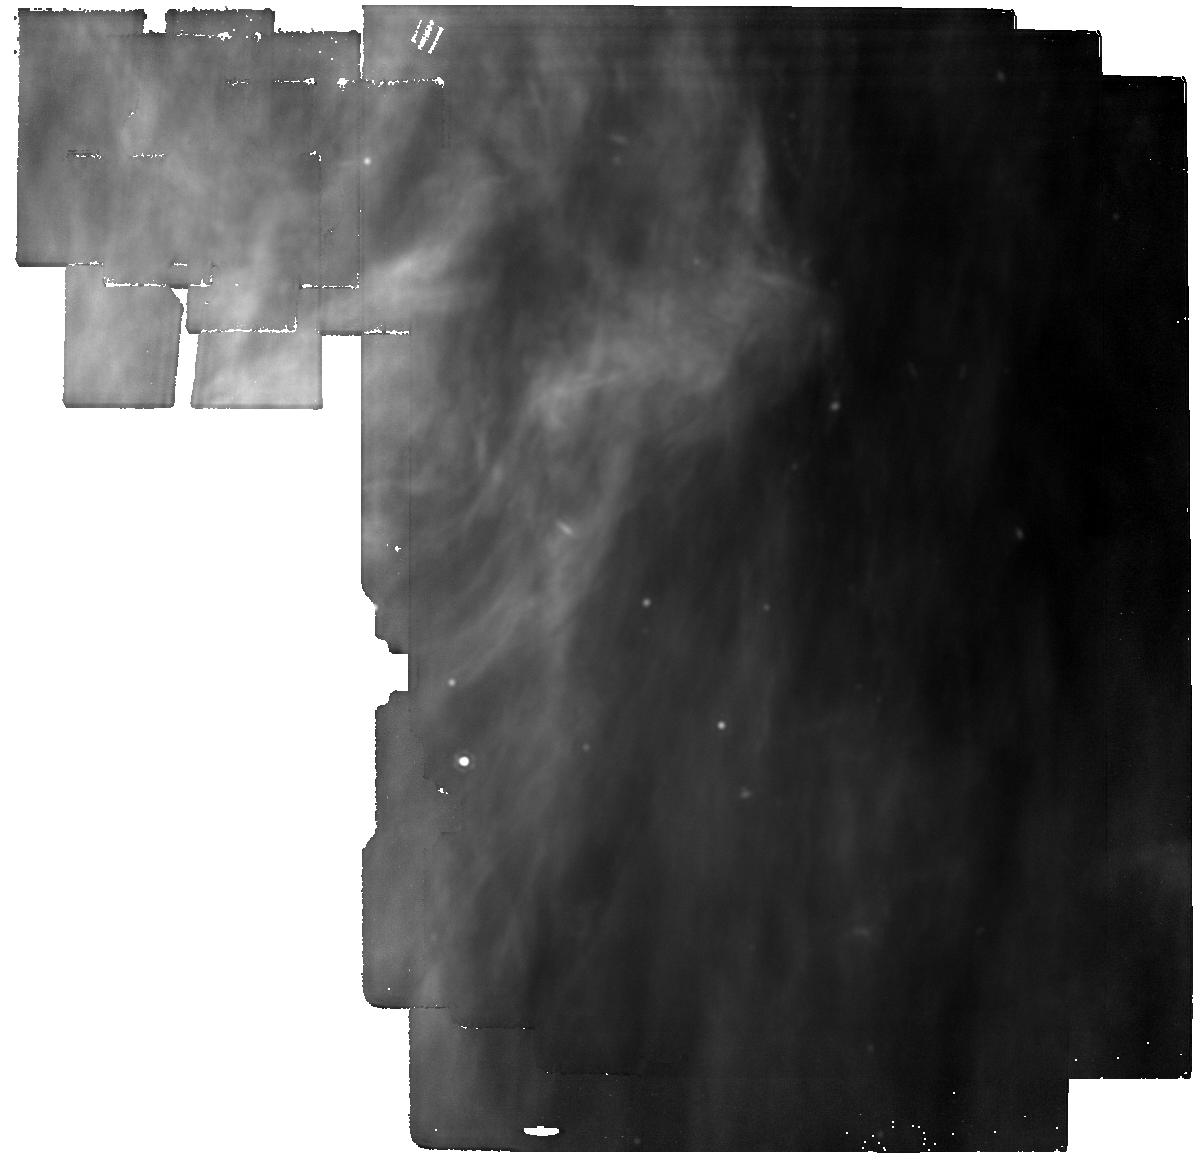
Target: HEFE-MIRI-bkdg
Instrument: MIRI
Filter: F1800W
Exposure: 19 min
Observation ID: jw05804-o035_t025_miri_f1800w

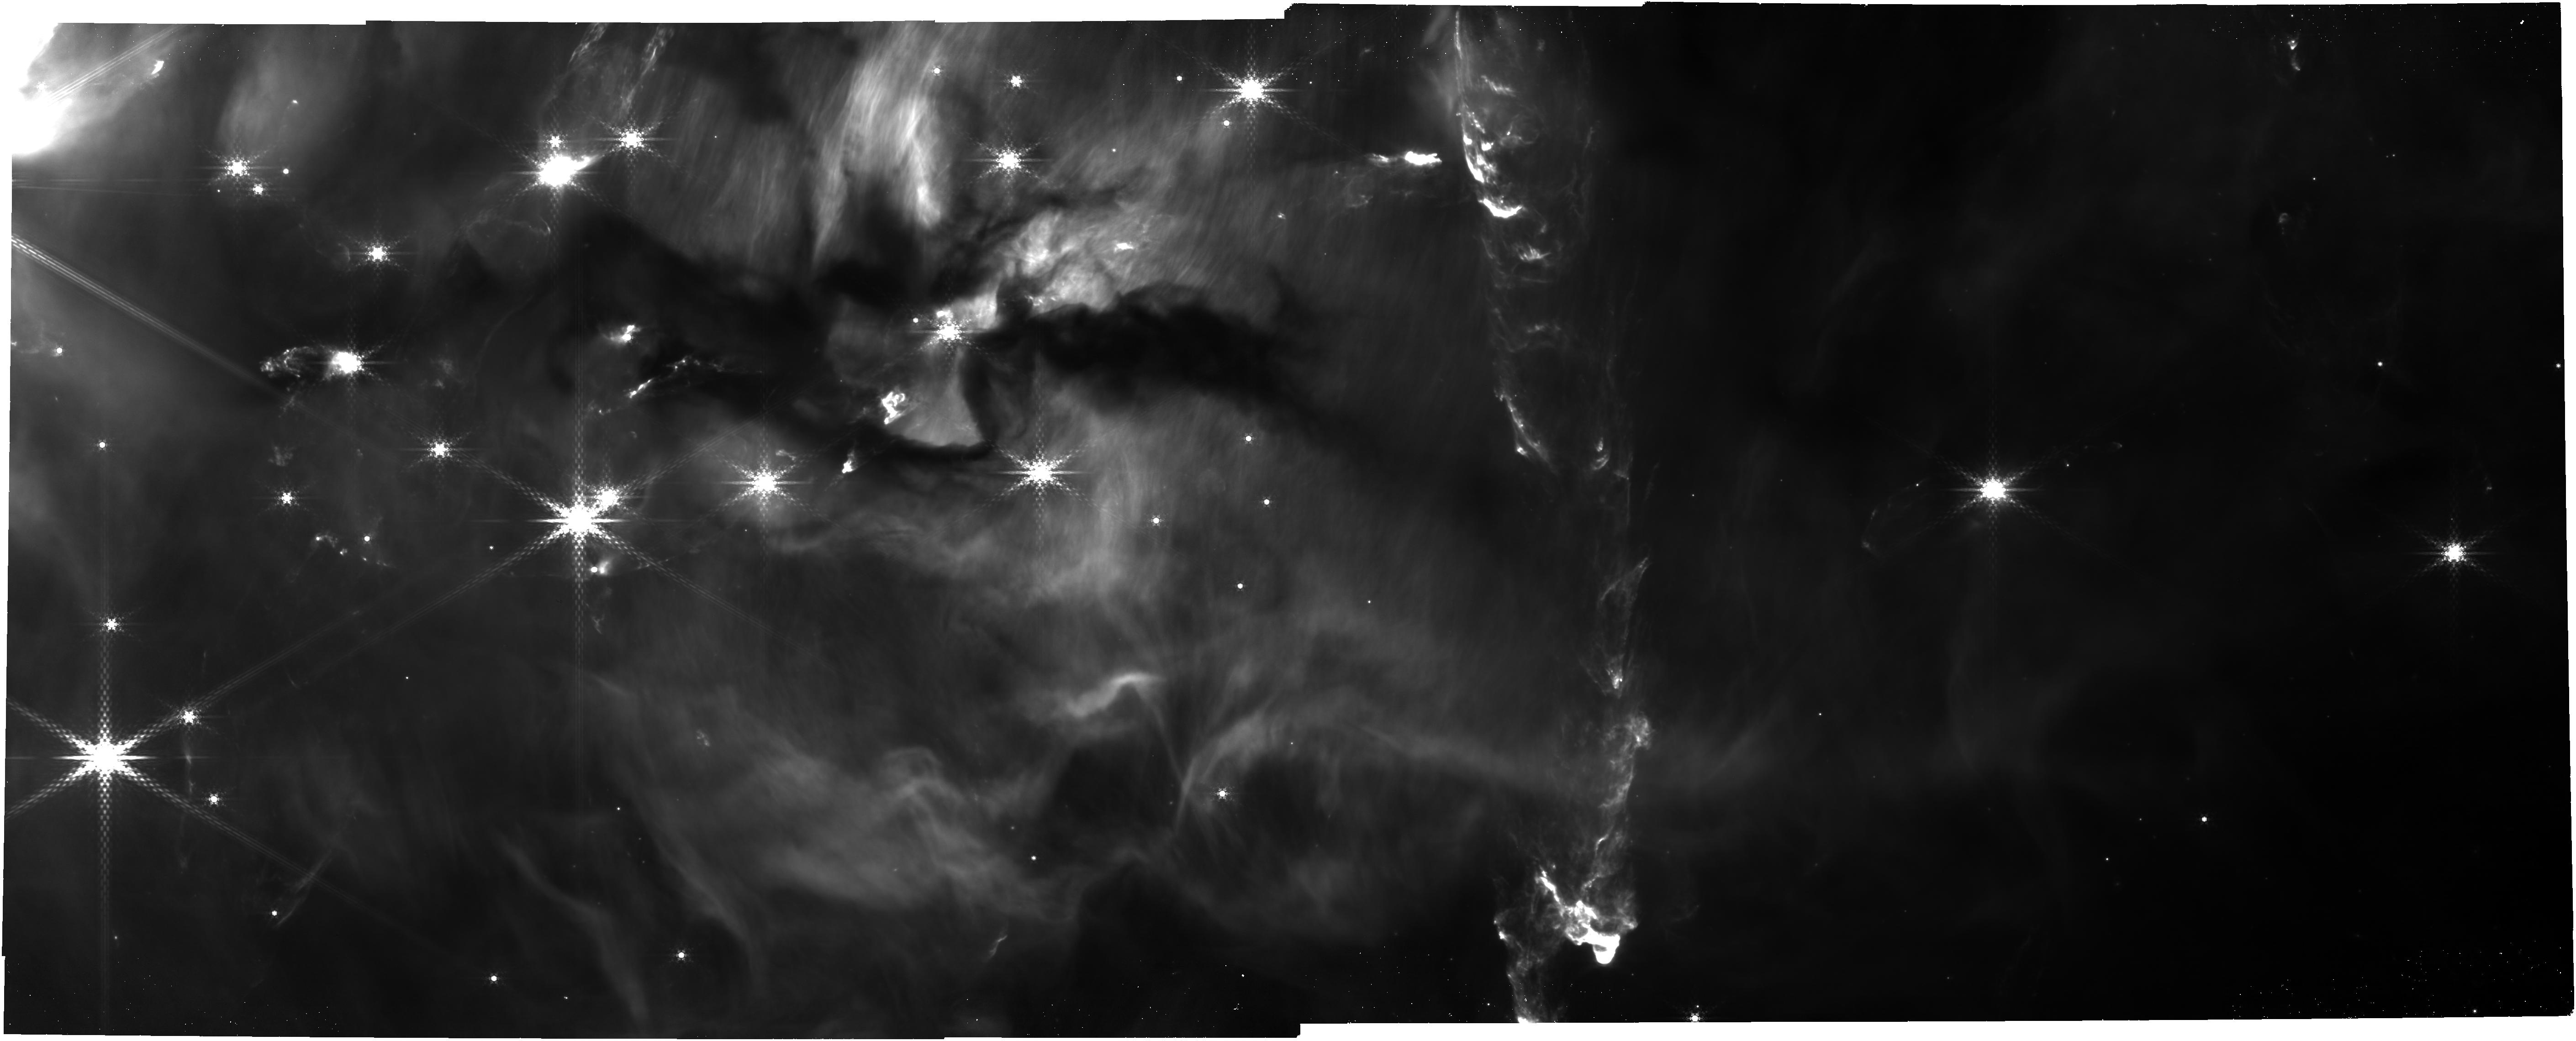
Target: OMC2-NW
Instrument: NIRCAM
Filter: F480M
Exposure: 13 min
Observation ID: jw05804-o005_t005_nircam_clear-f480m

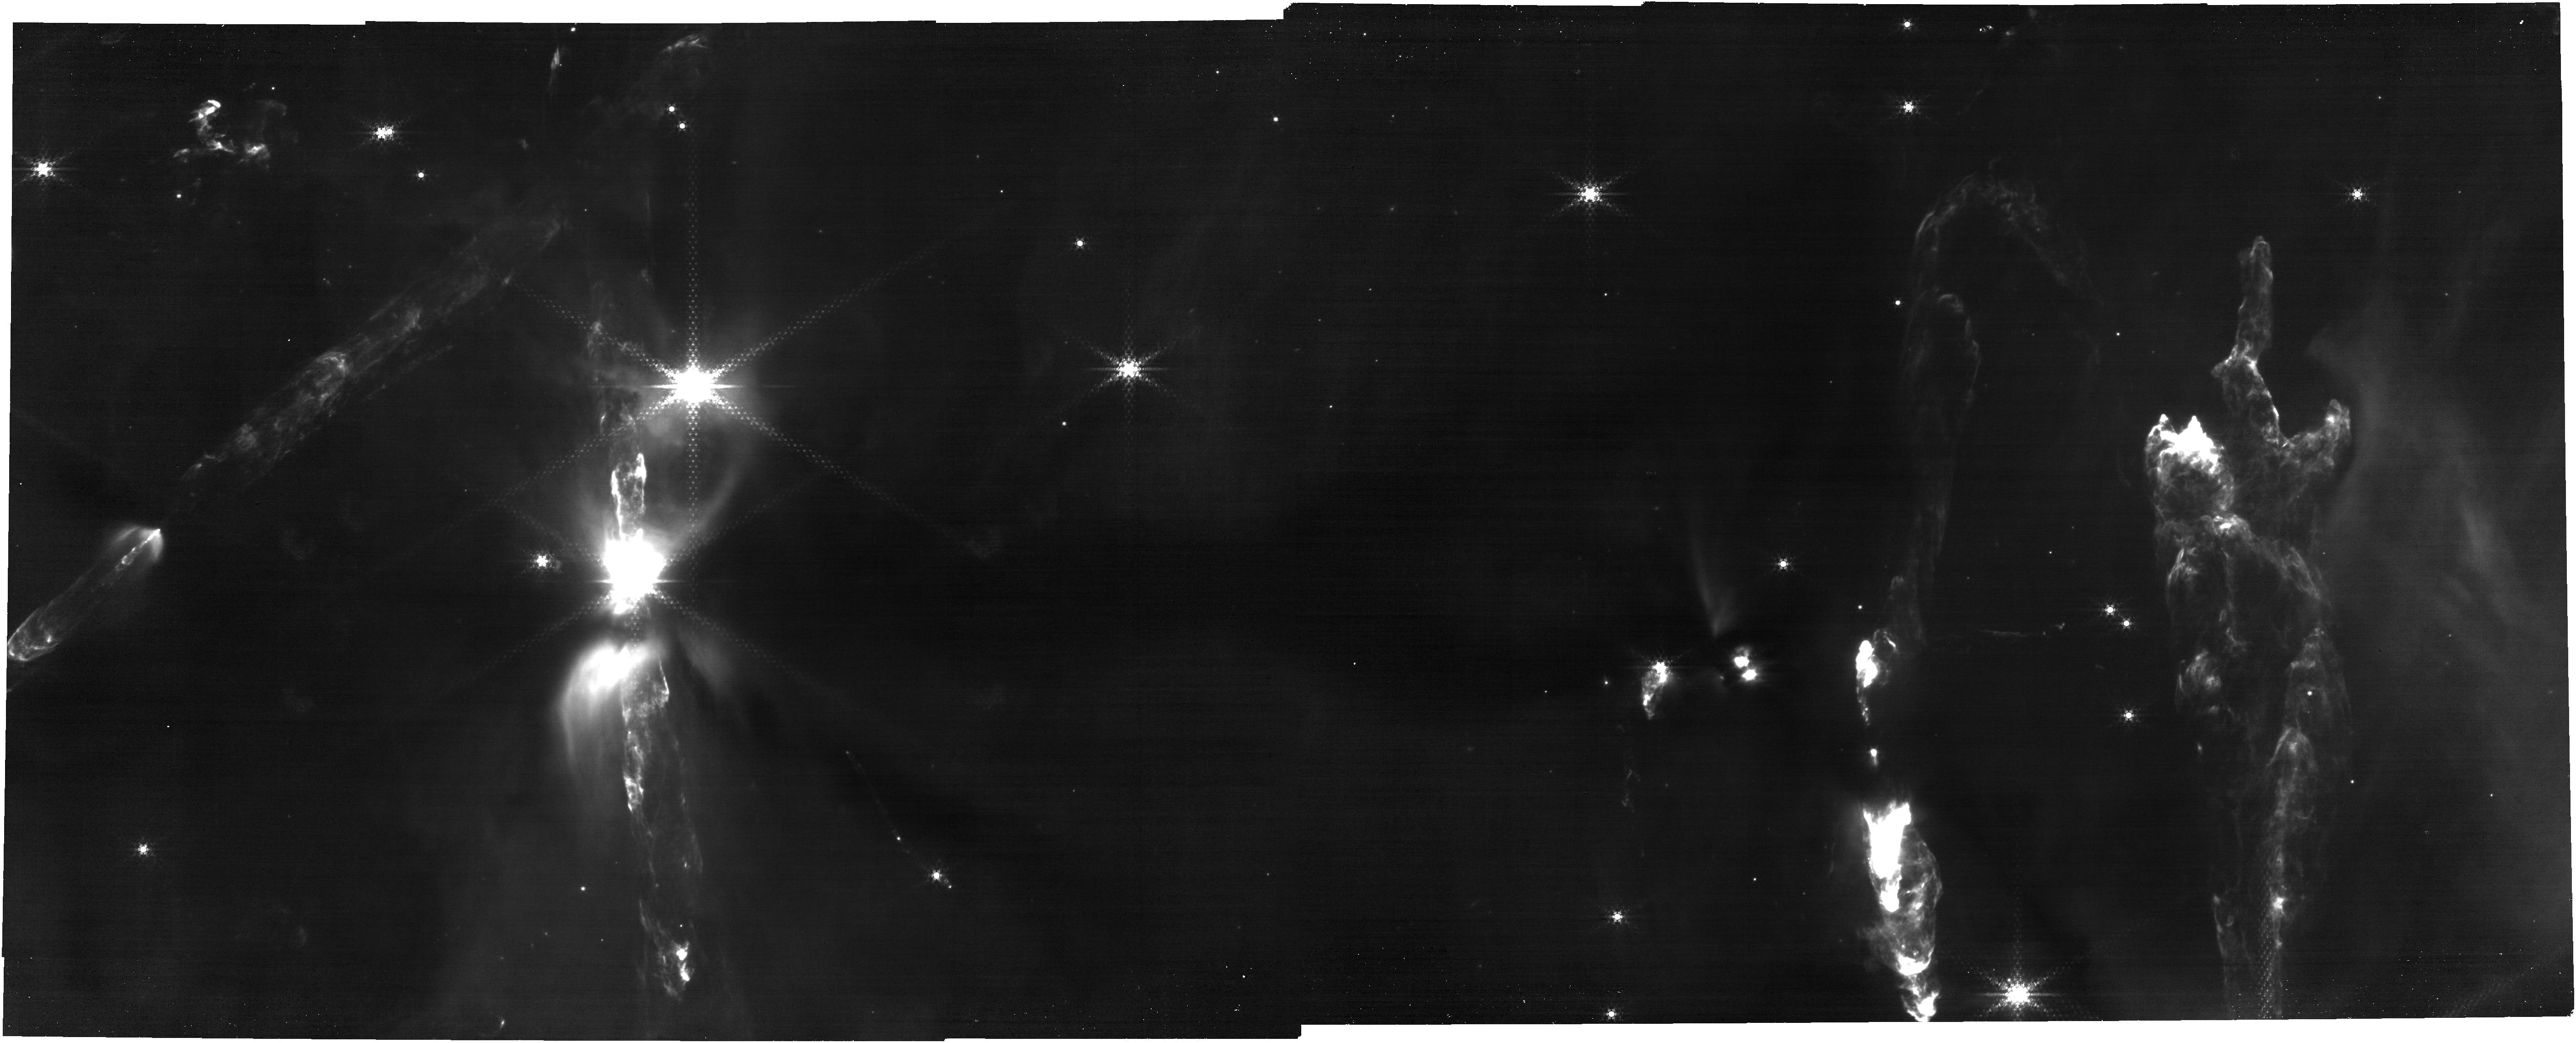
Target: OMC3-SE
Instrument: NIRCAM
Filter: F444W+F470N
Exposure: 14 min
Observation ID: jw05804-o002_t002_nircam_f444w-f470n

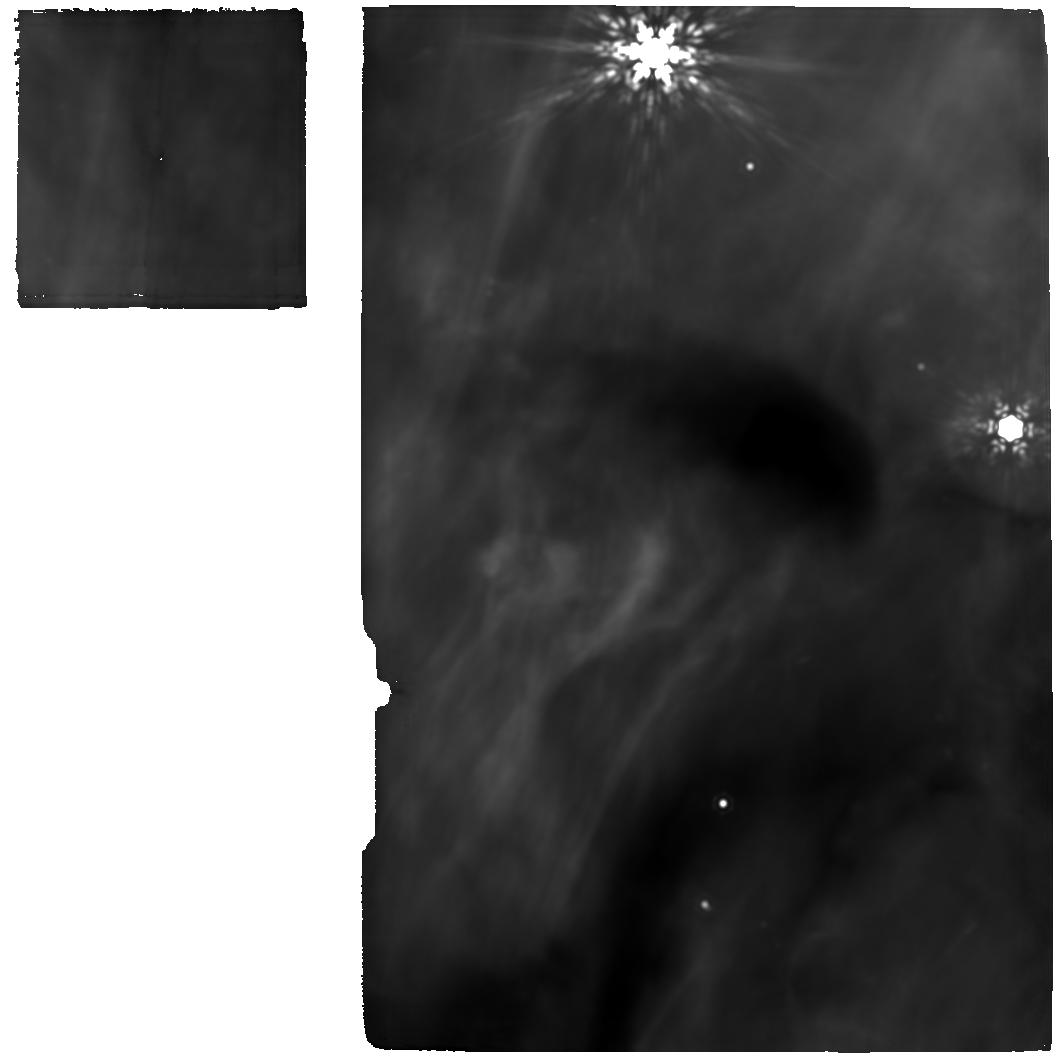
Target: HOPS-95-MIRI
Instrument: MIRI
Filter: F1800W
Exposure: 1.3 h
Observation ID: jw05804-o028_t034_miri_f1800w

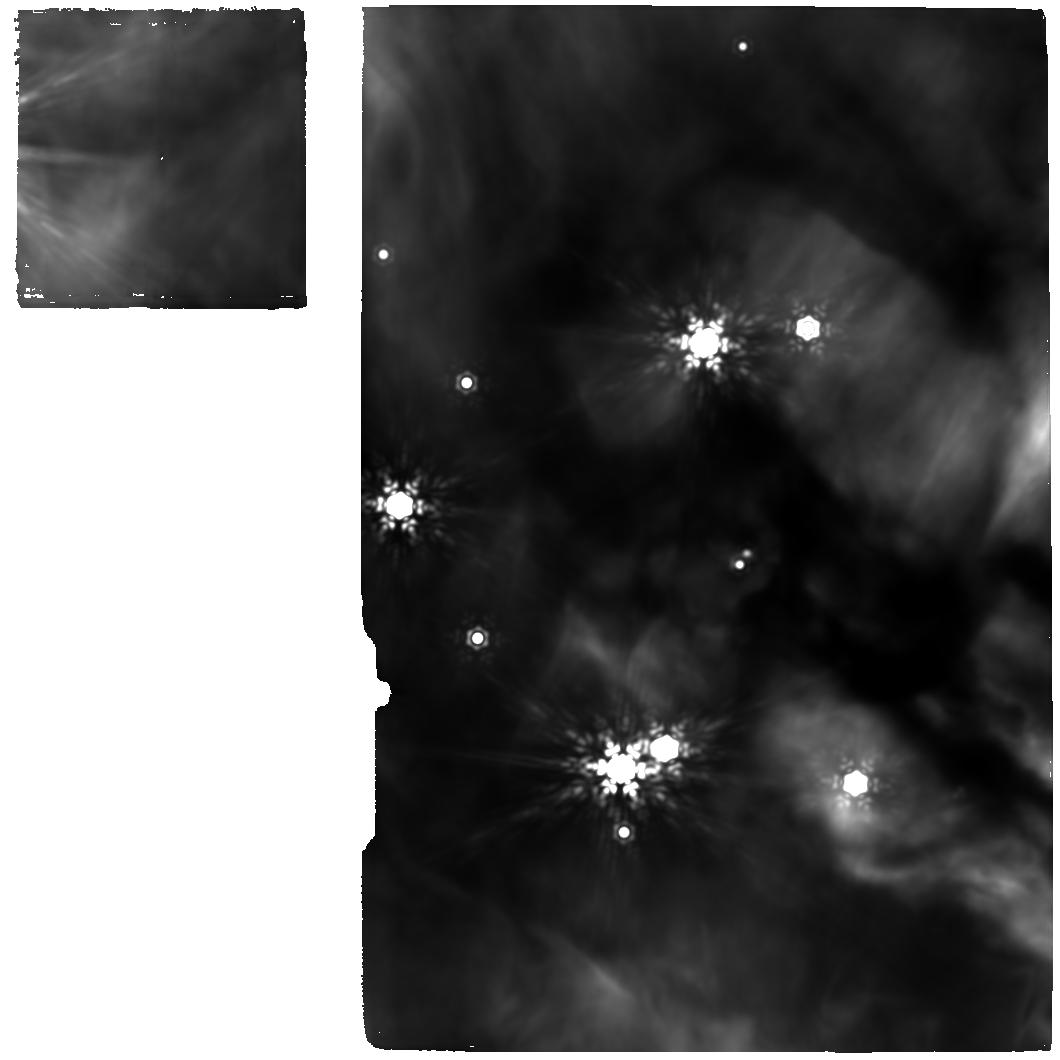
Target: HOPS-73-MIRI
Instrument: MIRI
Filter: F1800W
Exposure: 1.3 h
Observation ID: jw05804-o014_t027_miri_f1800w

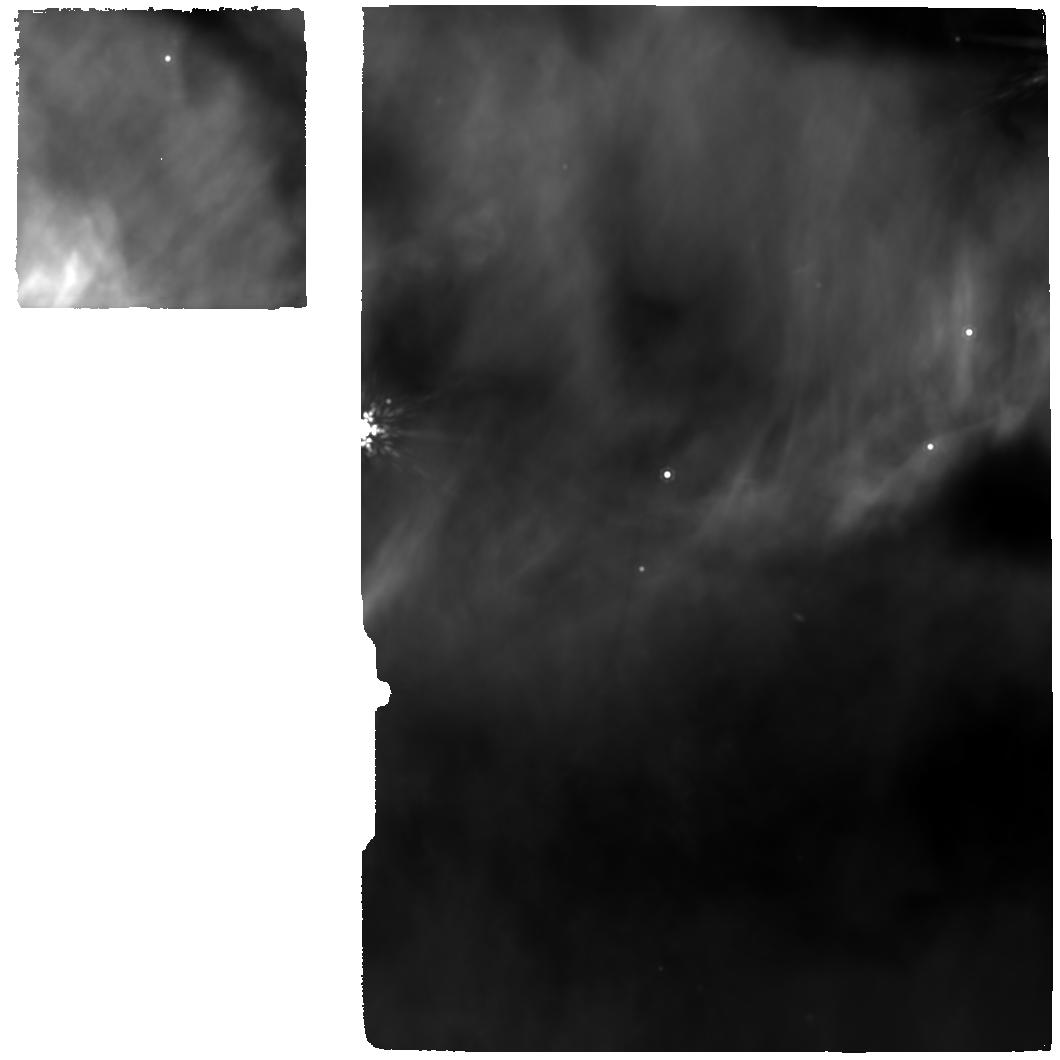
Target: HOPS-87-MIRI
Instrument: MIRI
Filter: F1280W
Exposure: 2.1 h
Observation ID: jw05804-o018_t031_miri_f1280w

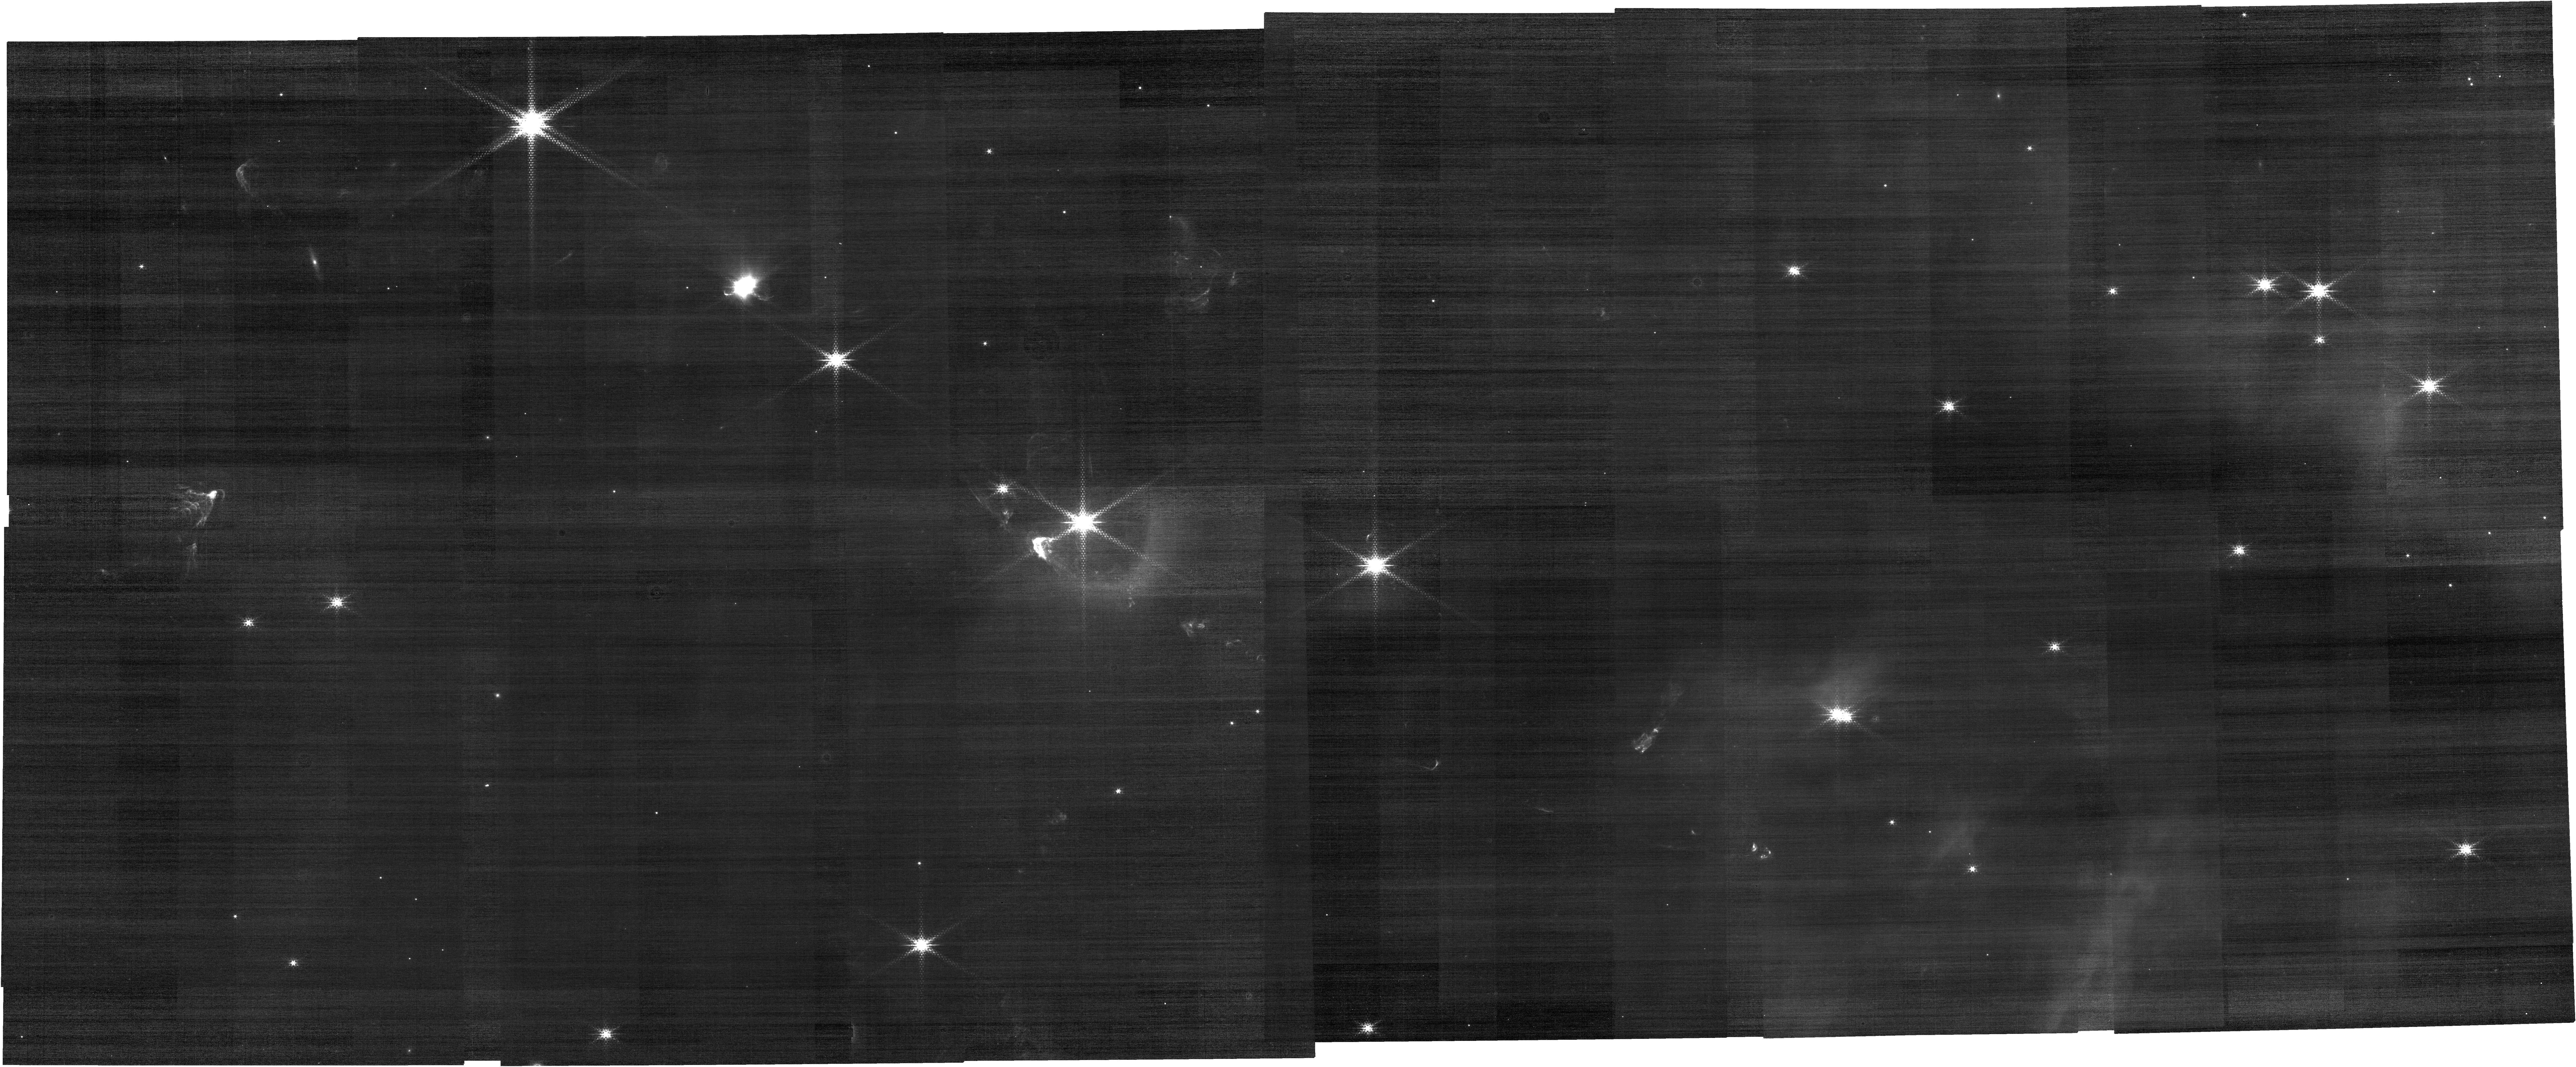
Target: HOPS383
Instrument: NIRCAM
Filter: F212N
Exposure: 14 min
Observation ID: jw05804-o003_t003_nircam_clear-f212n

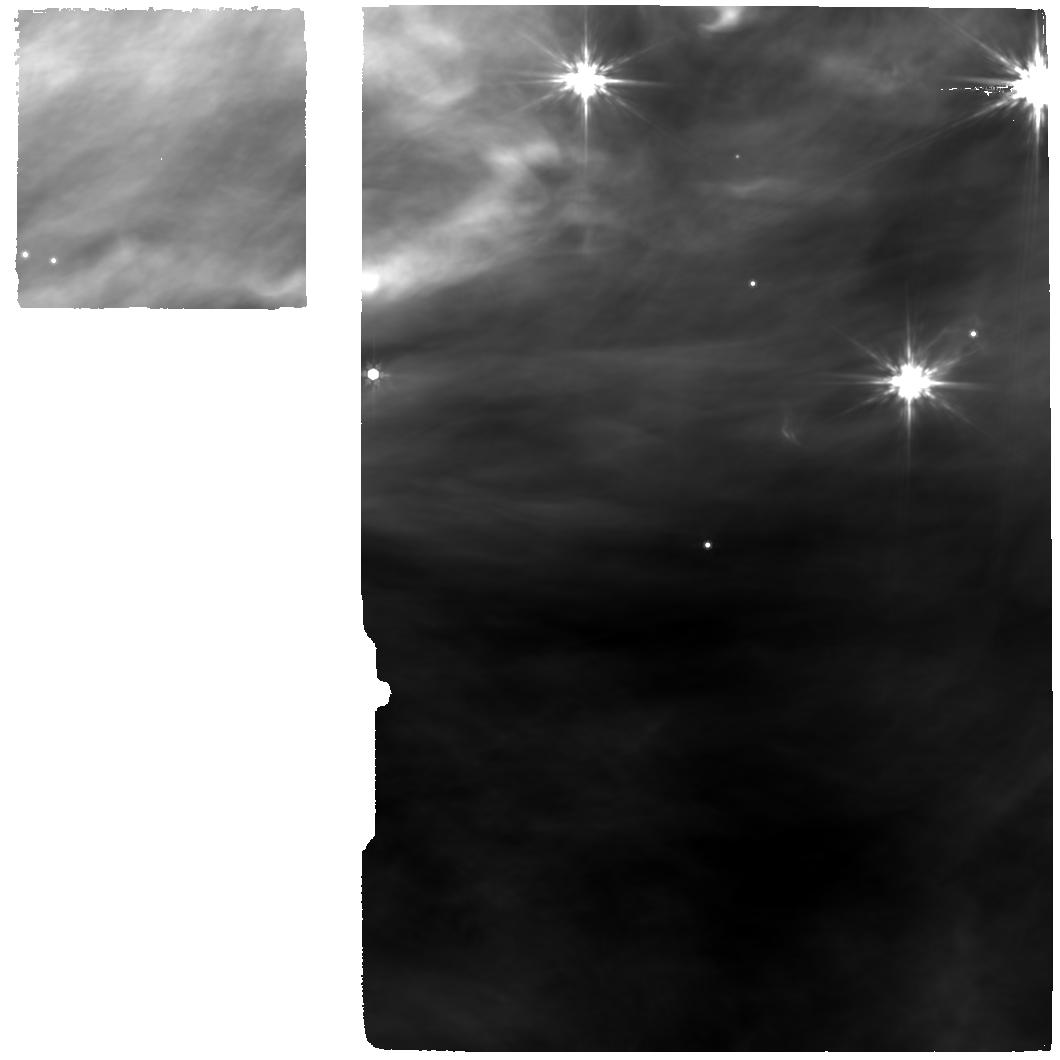
Target: HOPS-108-MIRI
Instrument: MIRI
Filter: F770W
Exposure: 1.2 h
Observation ID: jw05804-o022_t036_miri_f770w

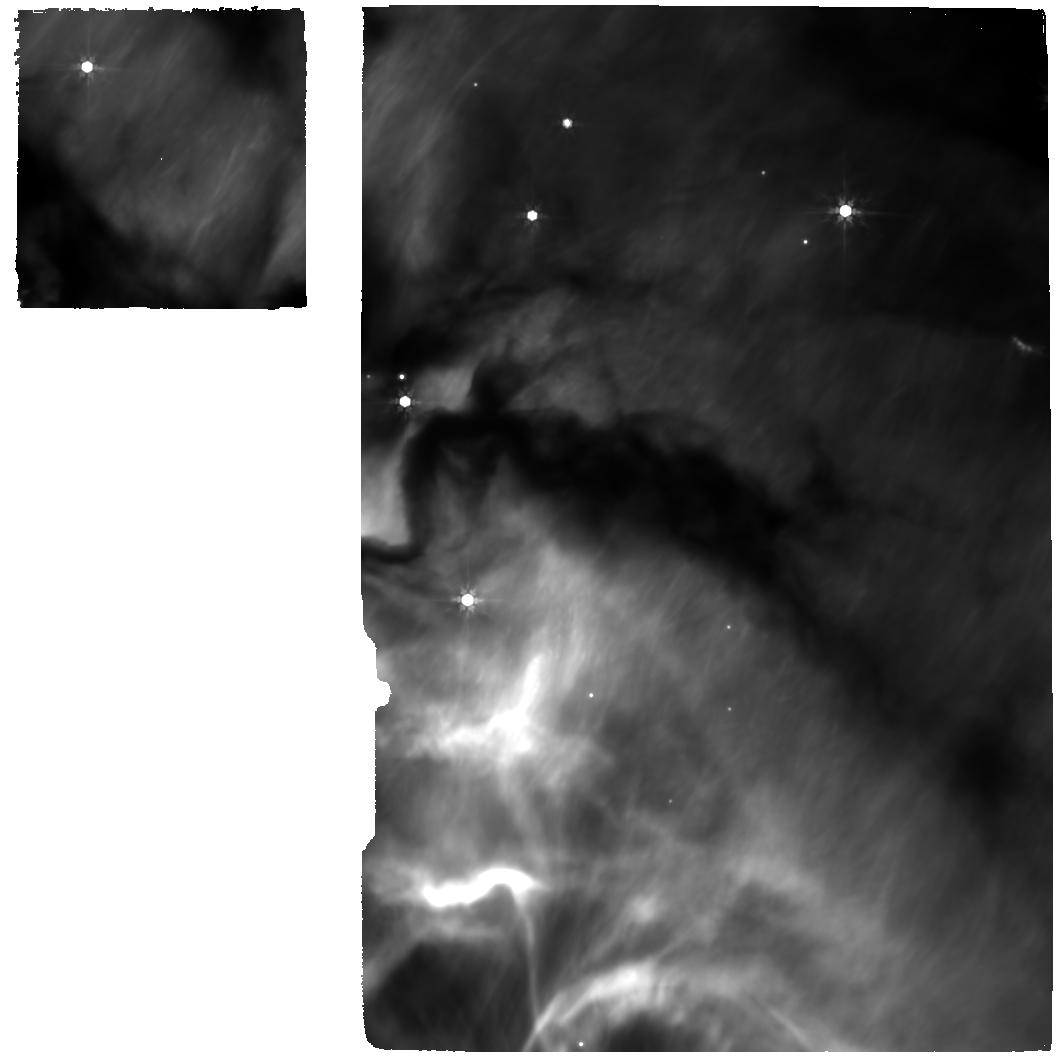
Target: HOPS-78-MIRI
Instrument: MIRI
Filter: F770W
Exposure: 1.3 h
Observation ID: jw05804-o016_t029_miri_f770w

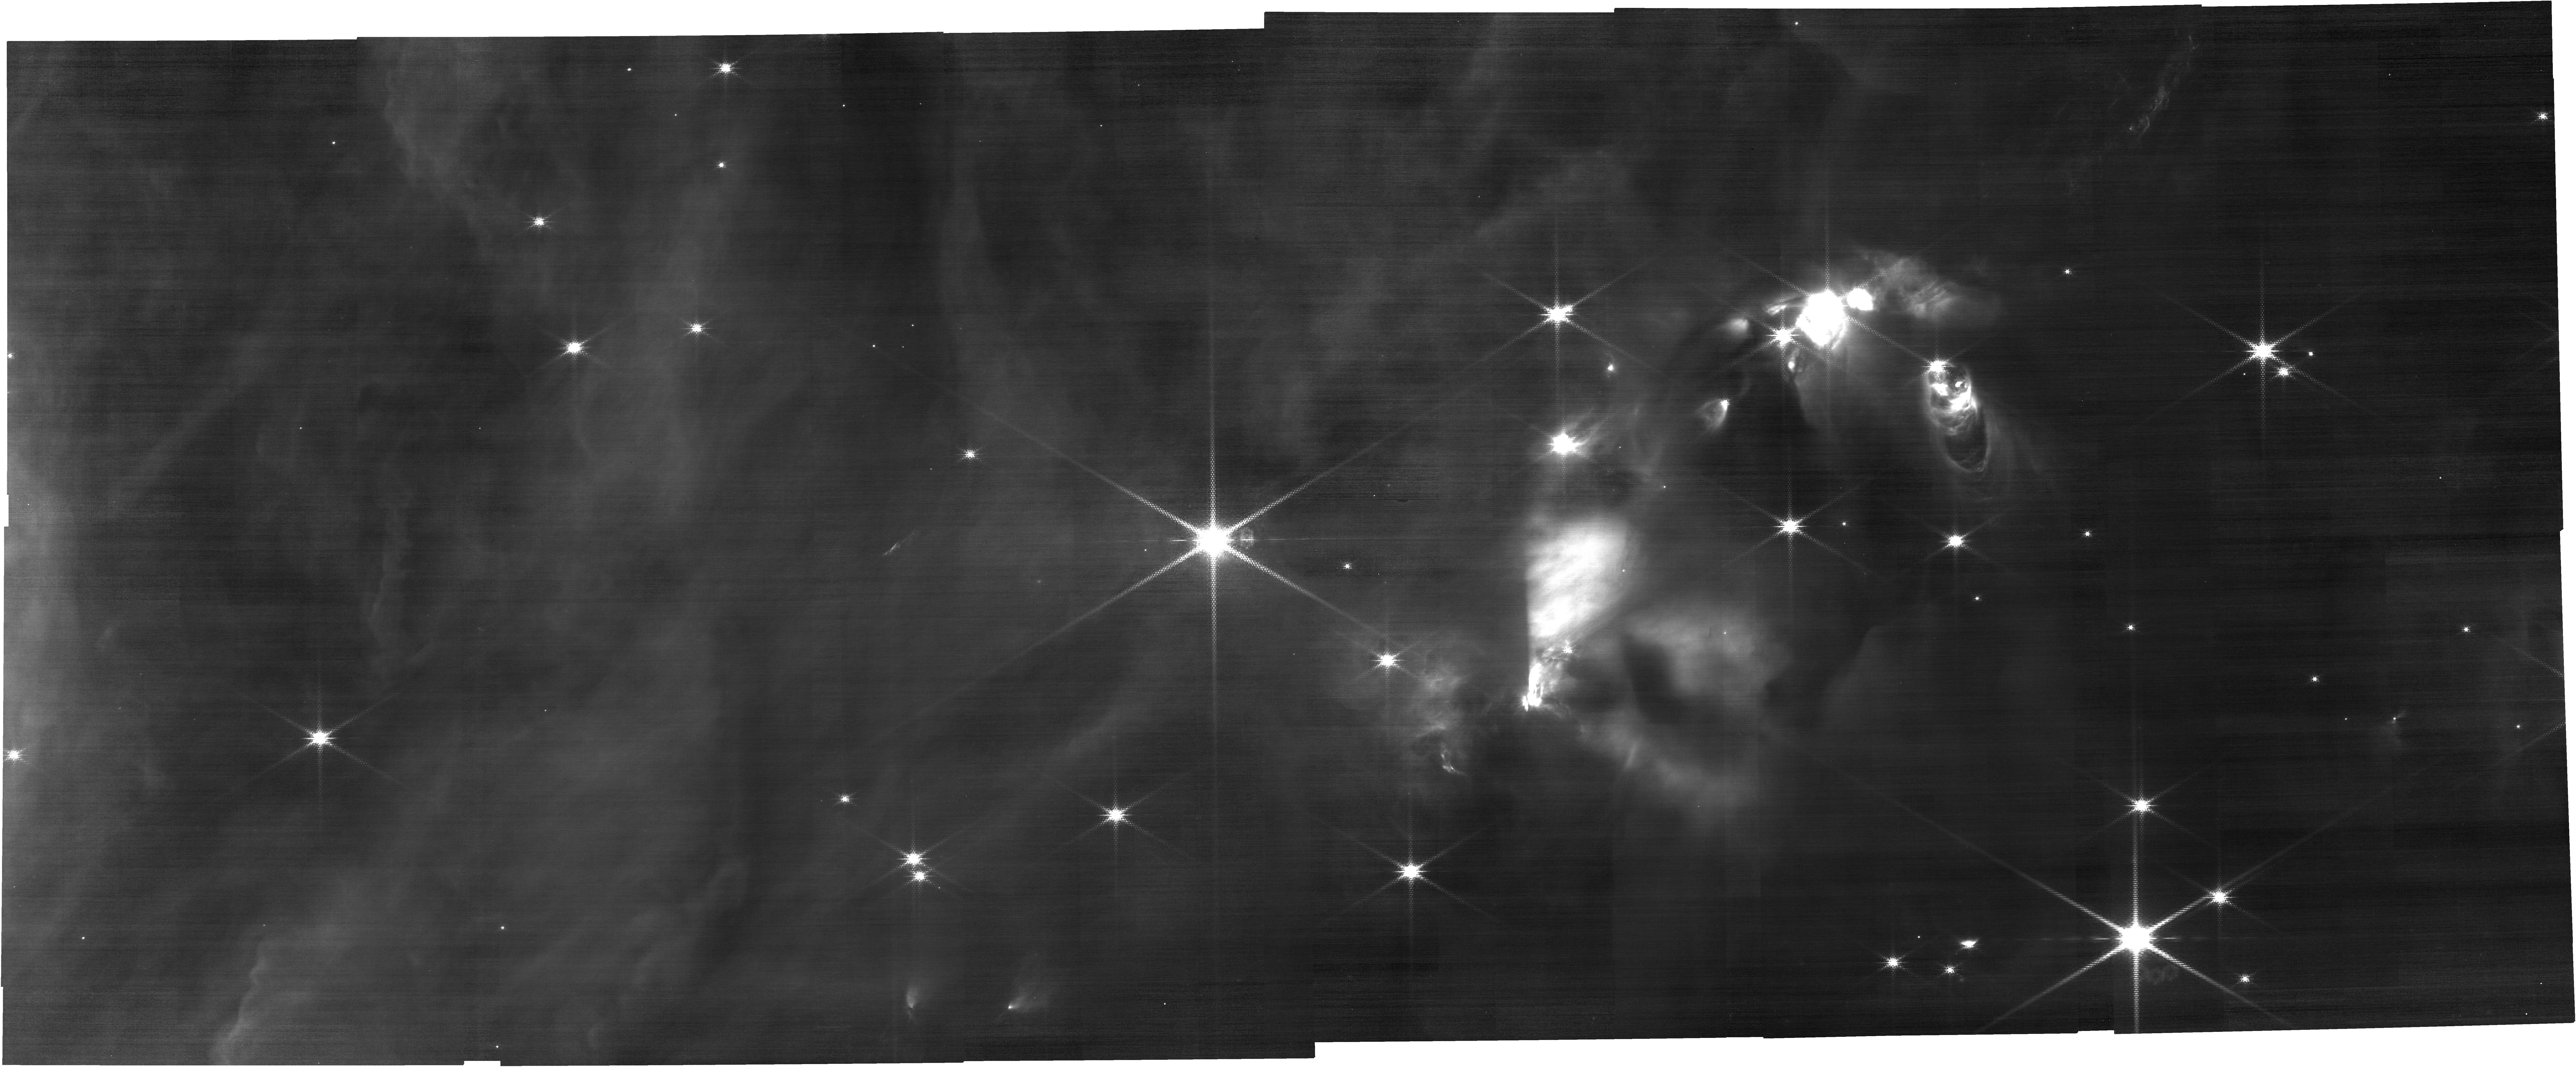
Target: OMC2-SE
Instrument: NIRCAM
Filter: F187N
Exposure: 13 min
Observation ID: jw05804-o006_t006_nircam_clear-f187n

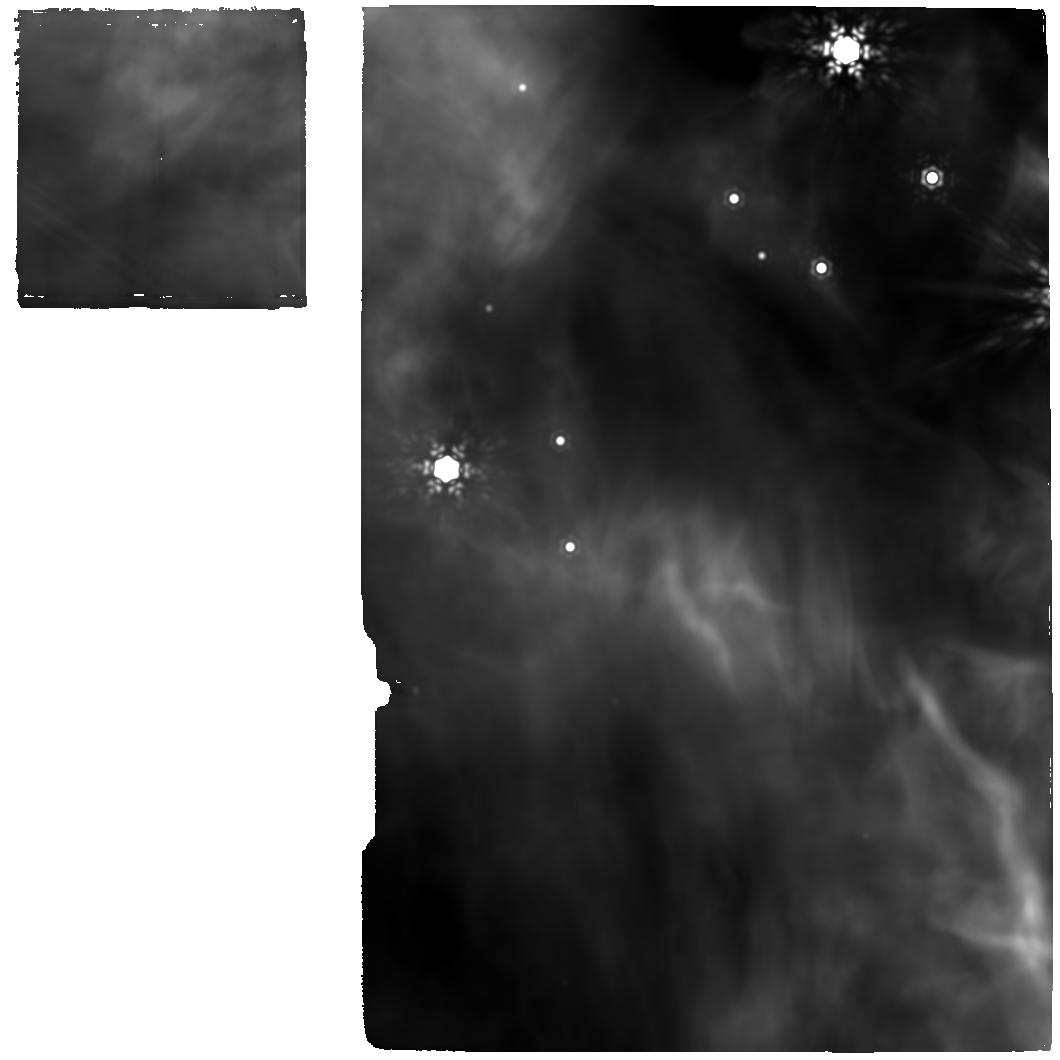
Target: HOPS-394-MIRI
Instrument: MIRI
Filter: F1800W
Exposure: 1.3 h
Observation ID: jw05804-o032_t038_miri_f1800w

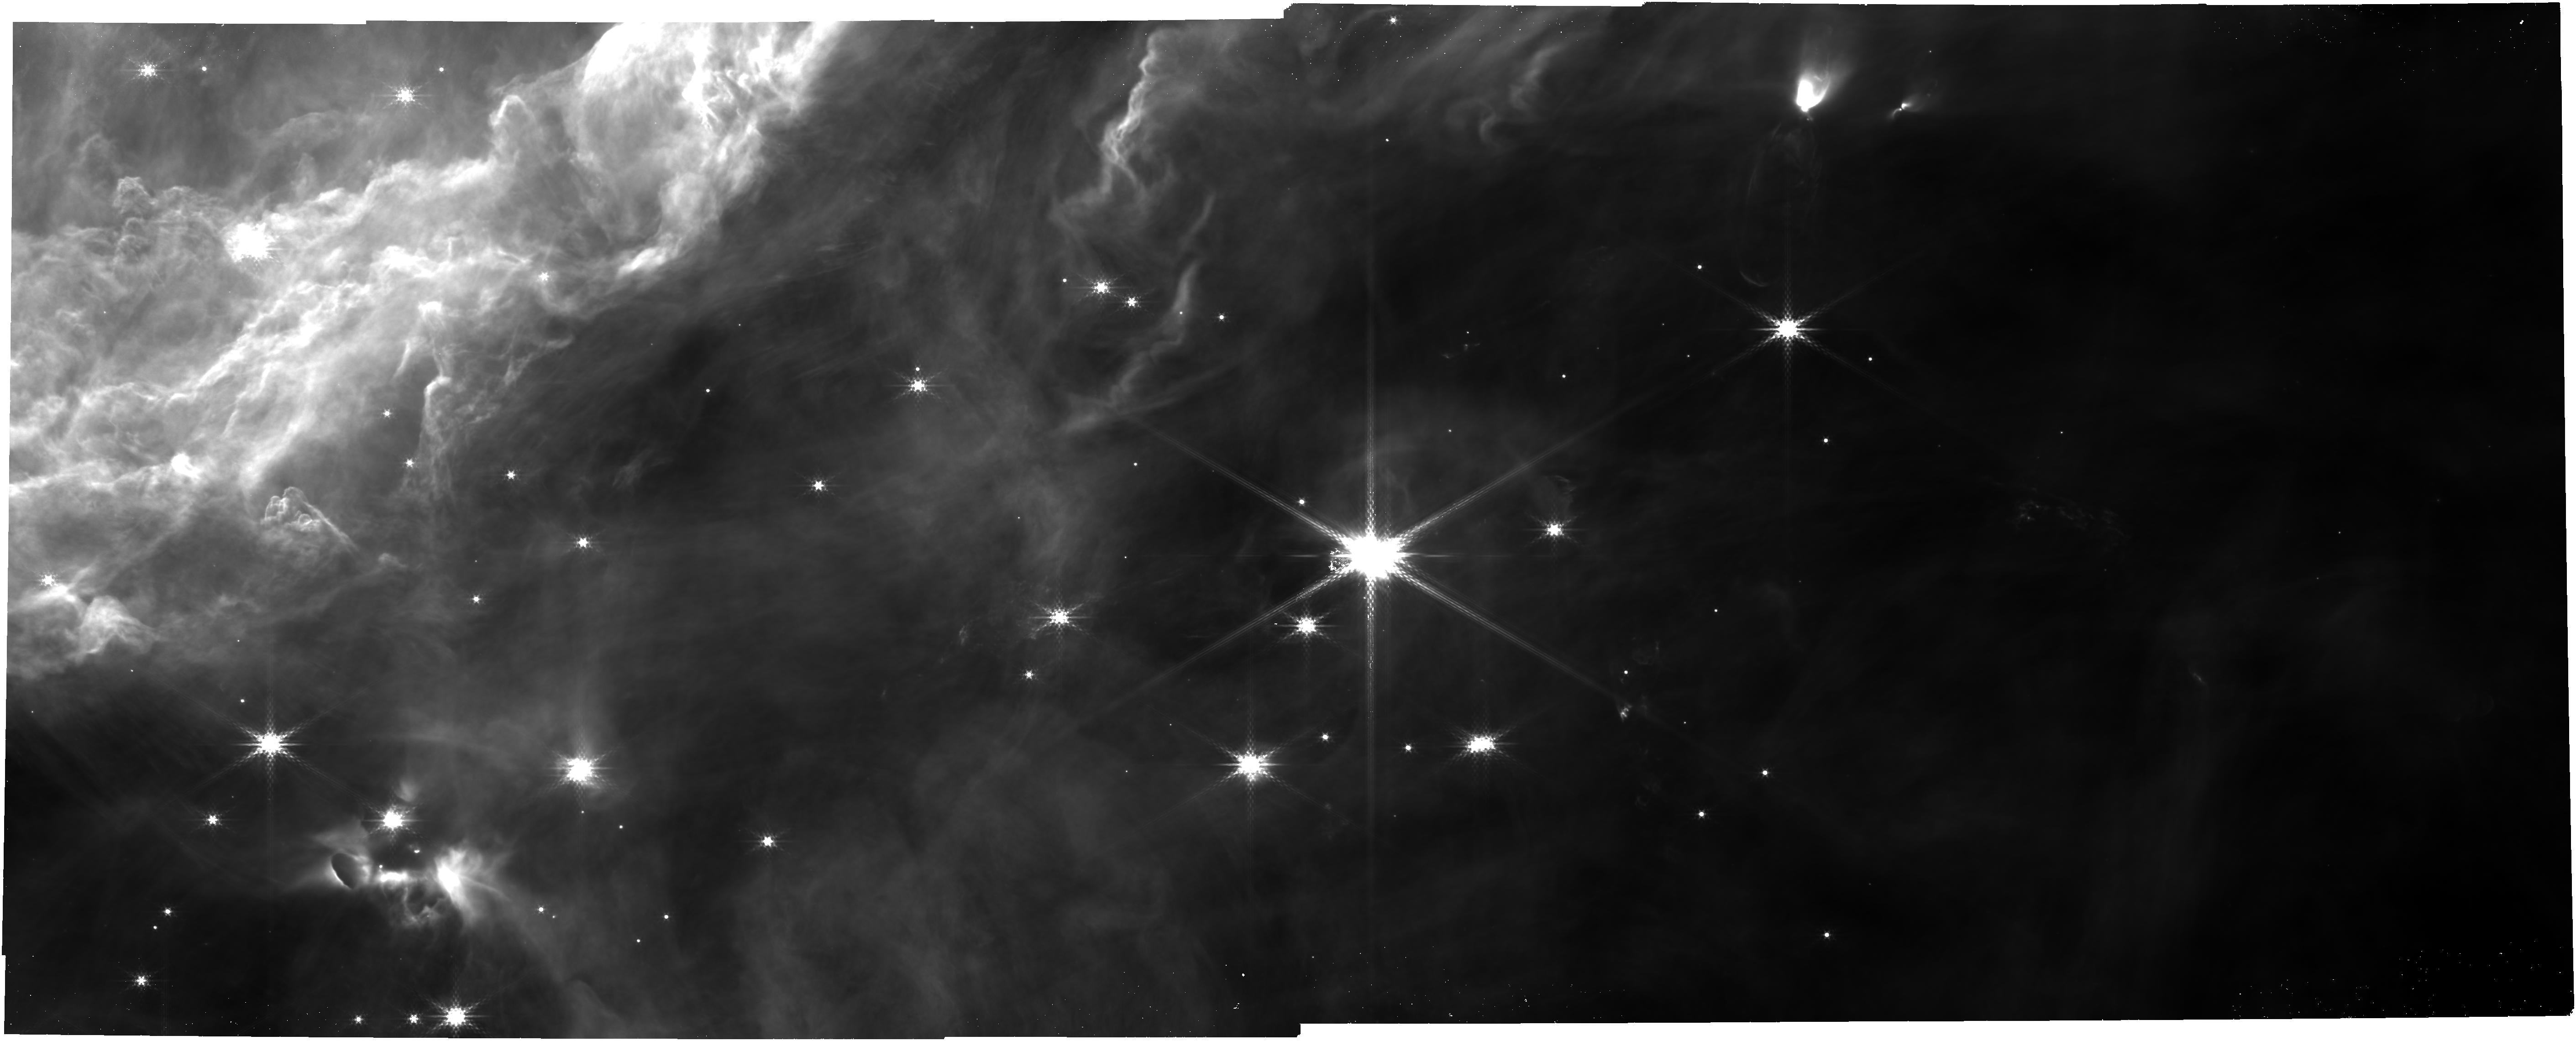
Target: OMC2-SW
Instrument: NIRCAM
Filter: F360M
Exposure: 13 min
Observation ID: jw05804-o007_t007_nircam_clear-f360m

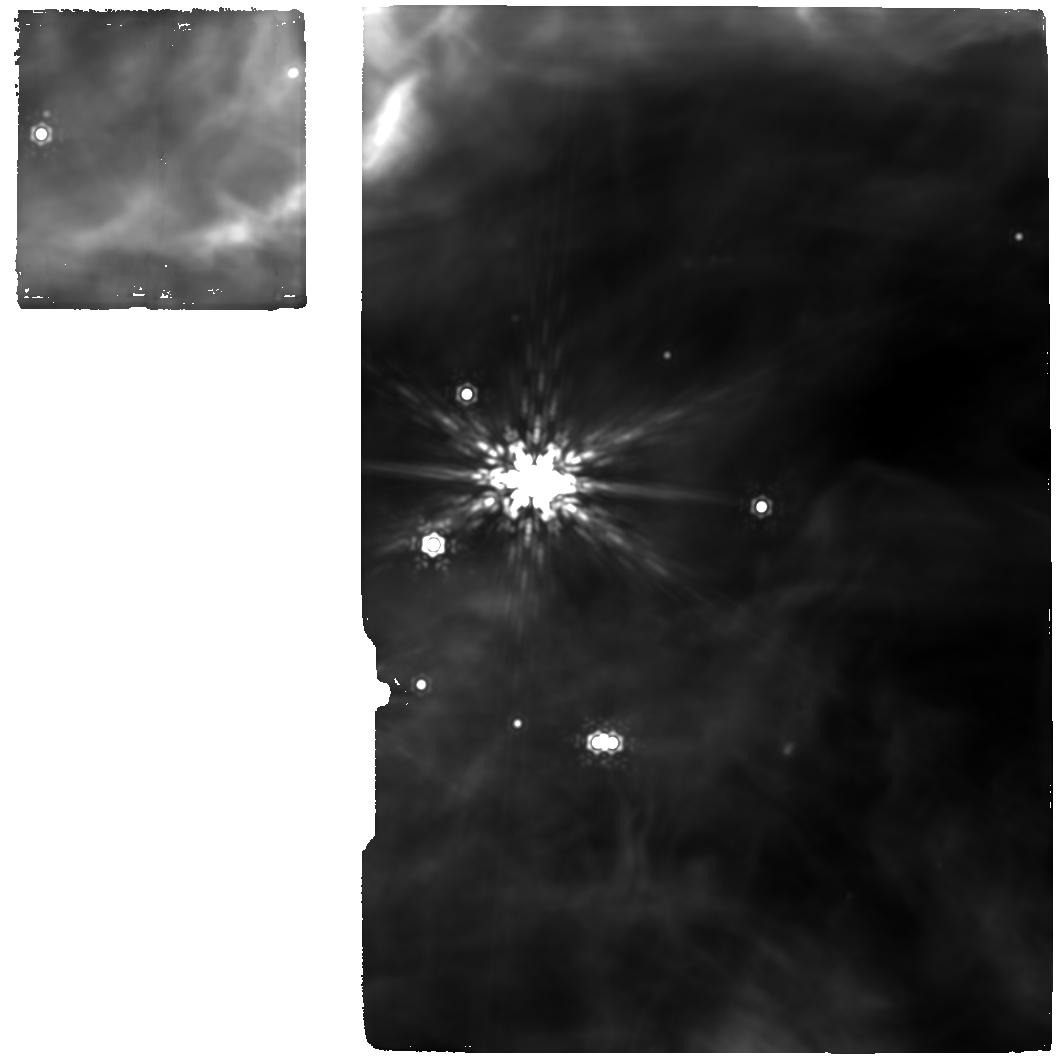
Target: HOPS-60-MIRI
Instrument: MIRI
Filter: F1800W
Exposure: 1.2 h
Observation ID: jw05804-o010_t030_miri_f1800w

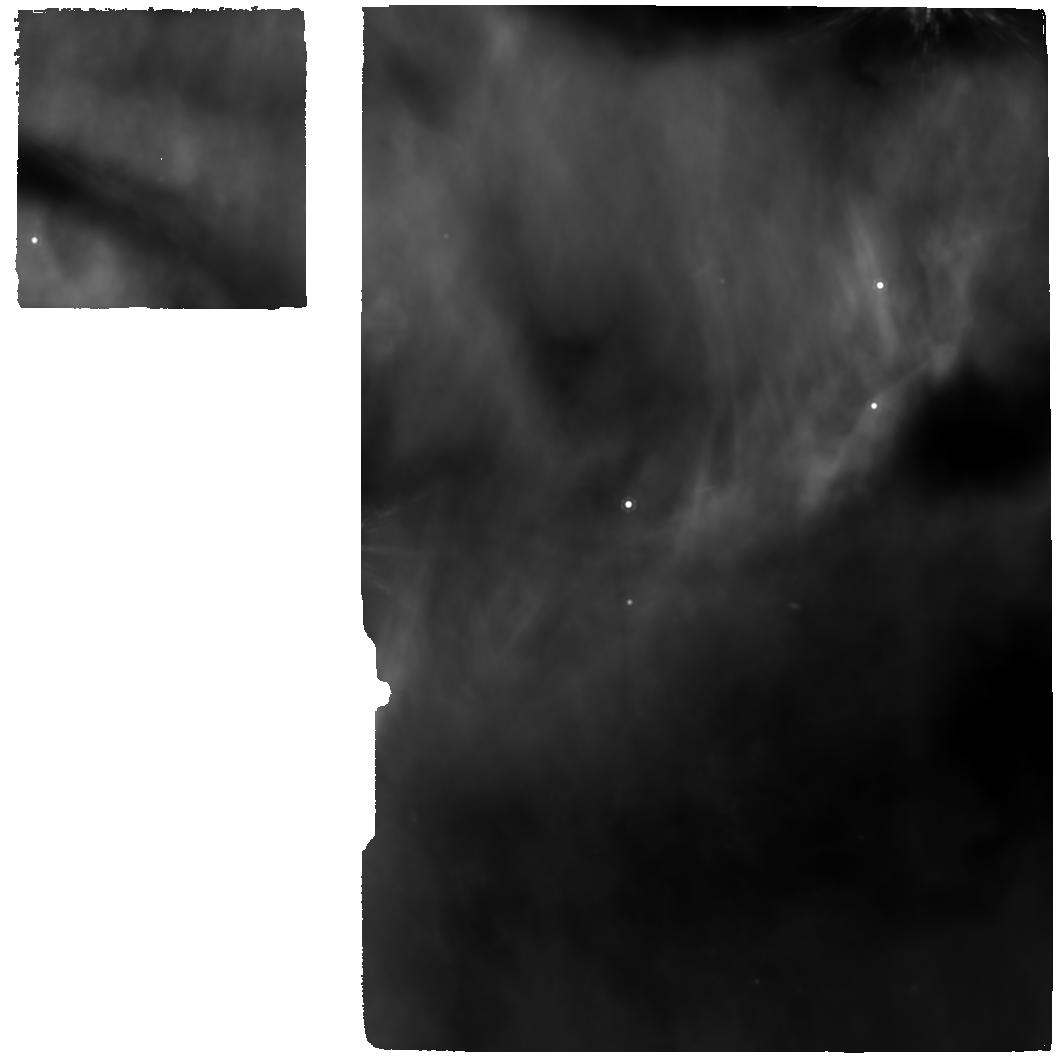
Target: HOPS-88-MIRI
Instrument: MIRI
Filter: F1280W
Exposure: 2.1 h
Observation ID: jw05804-o024_t032_miri_f1280w

HEFE: High Angular Resolution observations of Stellar Emergence in Filamentary Environments (PI: Megeath, Tom)

We propose NIRCAM, NIRSpec and MIRI-MRS observations of the integral shaped filament (ISF): a 6000 Msun, 8 pc long, massive filament at 390 pc containing the Orion Nebula. We focus on the OMC2/3 region north of the nebula. Illuminated by UV radiation from the nearby OB stars, OMC2/3 is the most active region of low mass star formation in the ISF with 46 protostars. IFU 2.9-29 mu observations of the 13 Class 0 protostars will trace the mass flows in jets and wide-angle winds in shock heated atomic, ionic and molecular species that will trace how jets and winds interact with the infalling gas and shape the IMF. These observations will be extended by NIRCam from 1000 au to parsec scales, including all 46 protostars, to examine how outflows from all stages of protostellar evolution inject momentum and energy into their enironment and regulate star formation. IFU and prism spectra will show the compositions of ices in the envelopes of Class 0 protostars, elucidating the formation of organic molecules in clouds near OB stars, and illuminating the role of external UV photons on the initial chemistry of planet formation. Finally, the data will be used to examine accretion onto protostars using multiple tracers: HI lines, OH lines, and ices thermally processed by accretion driven outbursts. These data will determine typical rates of mass accretion during the primary accretion (Class 0) phase , establish the fraction of gas launched in outflows, and assess the importance of outbursts in mass assembly. Building on an extensive, existing observations, JWST will provide crucial observations of this essential region that cannot be obtained by any facility in the forseeable future.